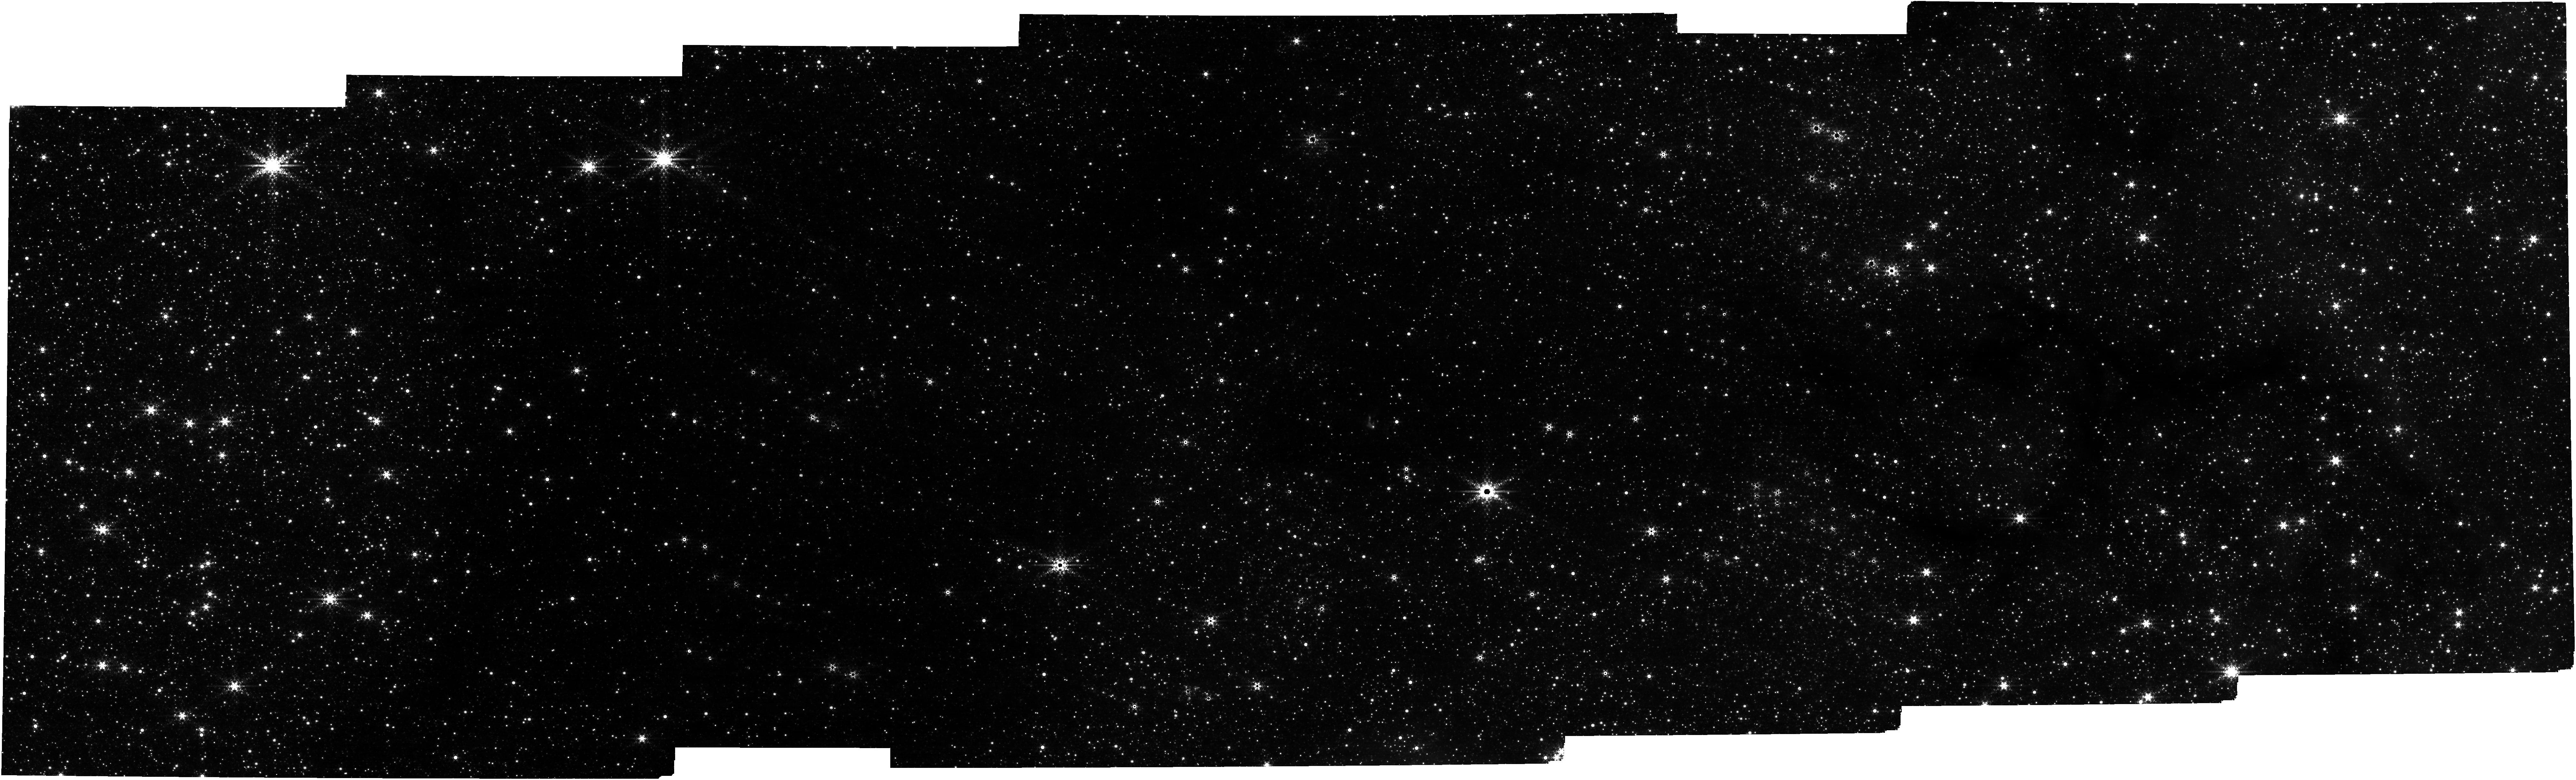
Target: BRICK-IKP2016-G0.253+0.015
Instrument: NIRCAM
Filter: F444W+F466N
Exposure: 11 min
Observation ID: jw02221-o002_t001_nircam_f444w-f466n

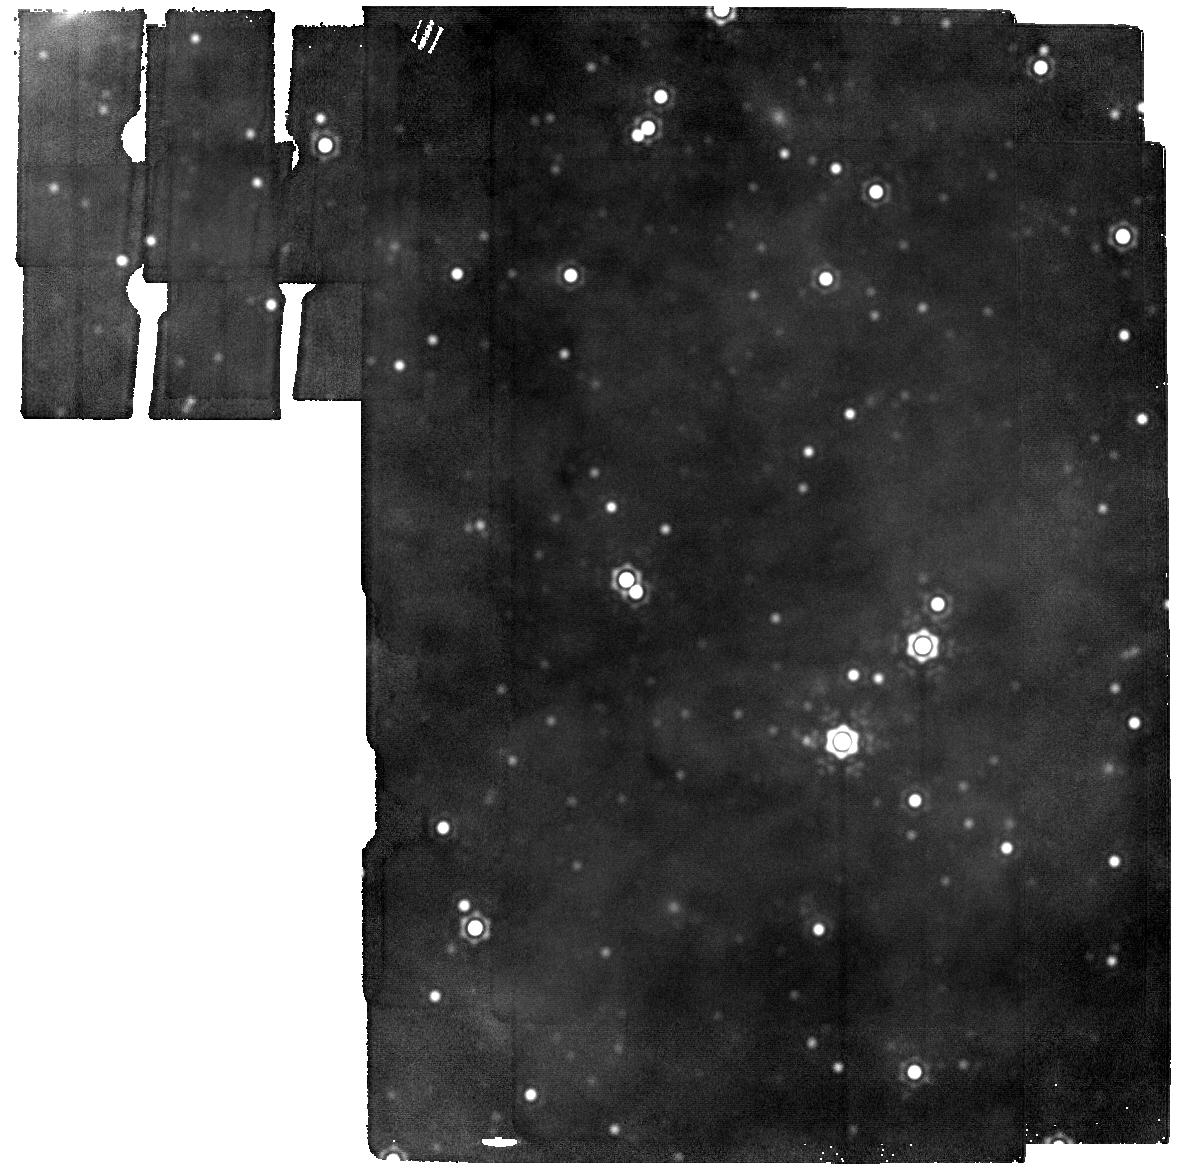
Target: CLOUD-C-MIRI-BACKGROUND
Instrument: MIRI
Filter: F2550W
Exposure: 2 min
Observation ID: jw02221-o003_t002_miri_f2550w

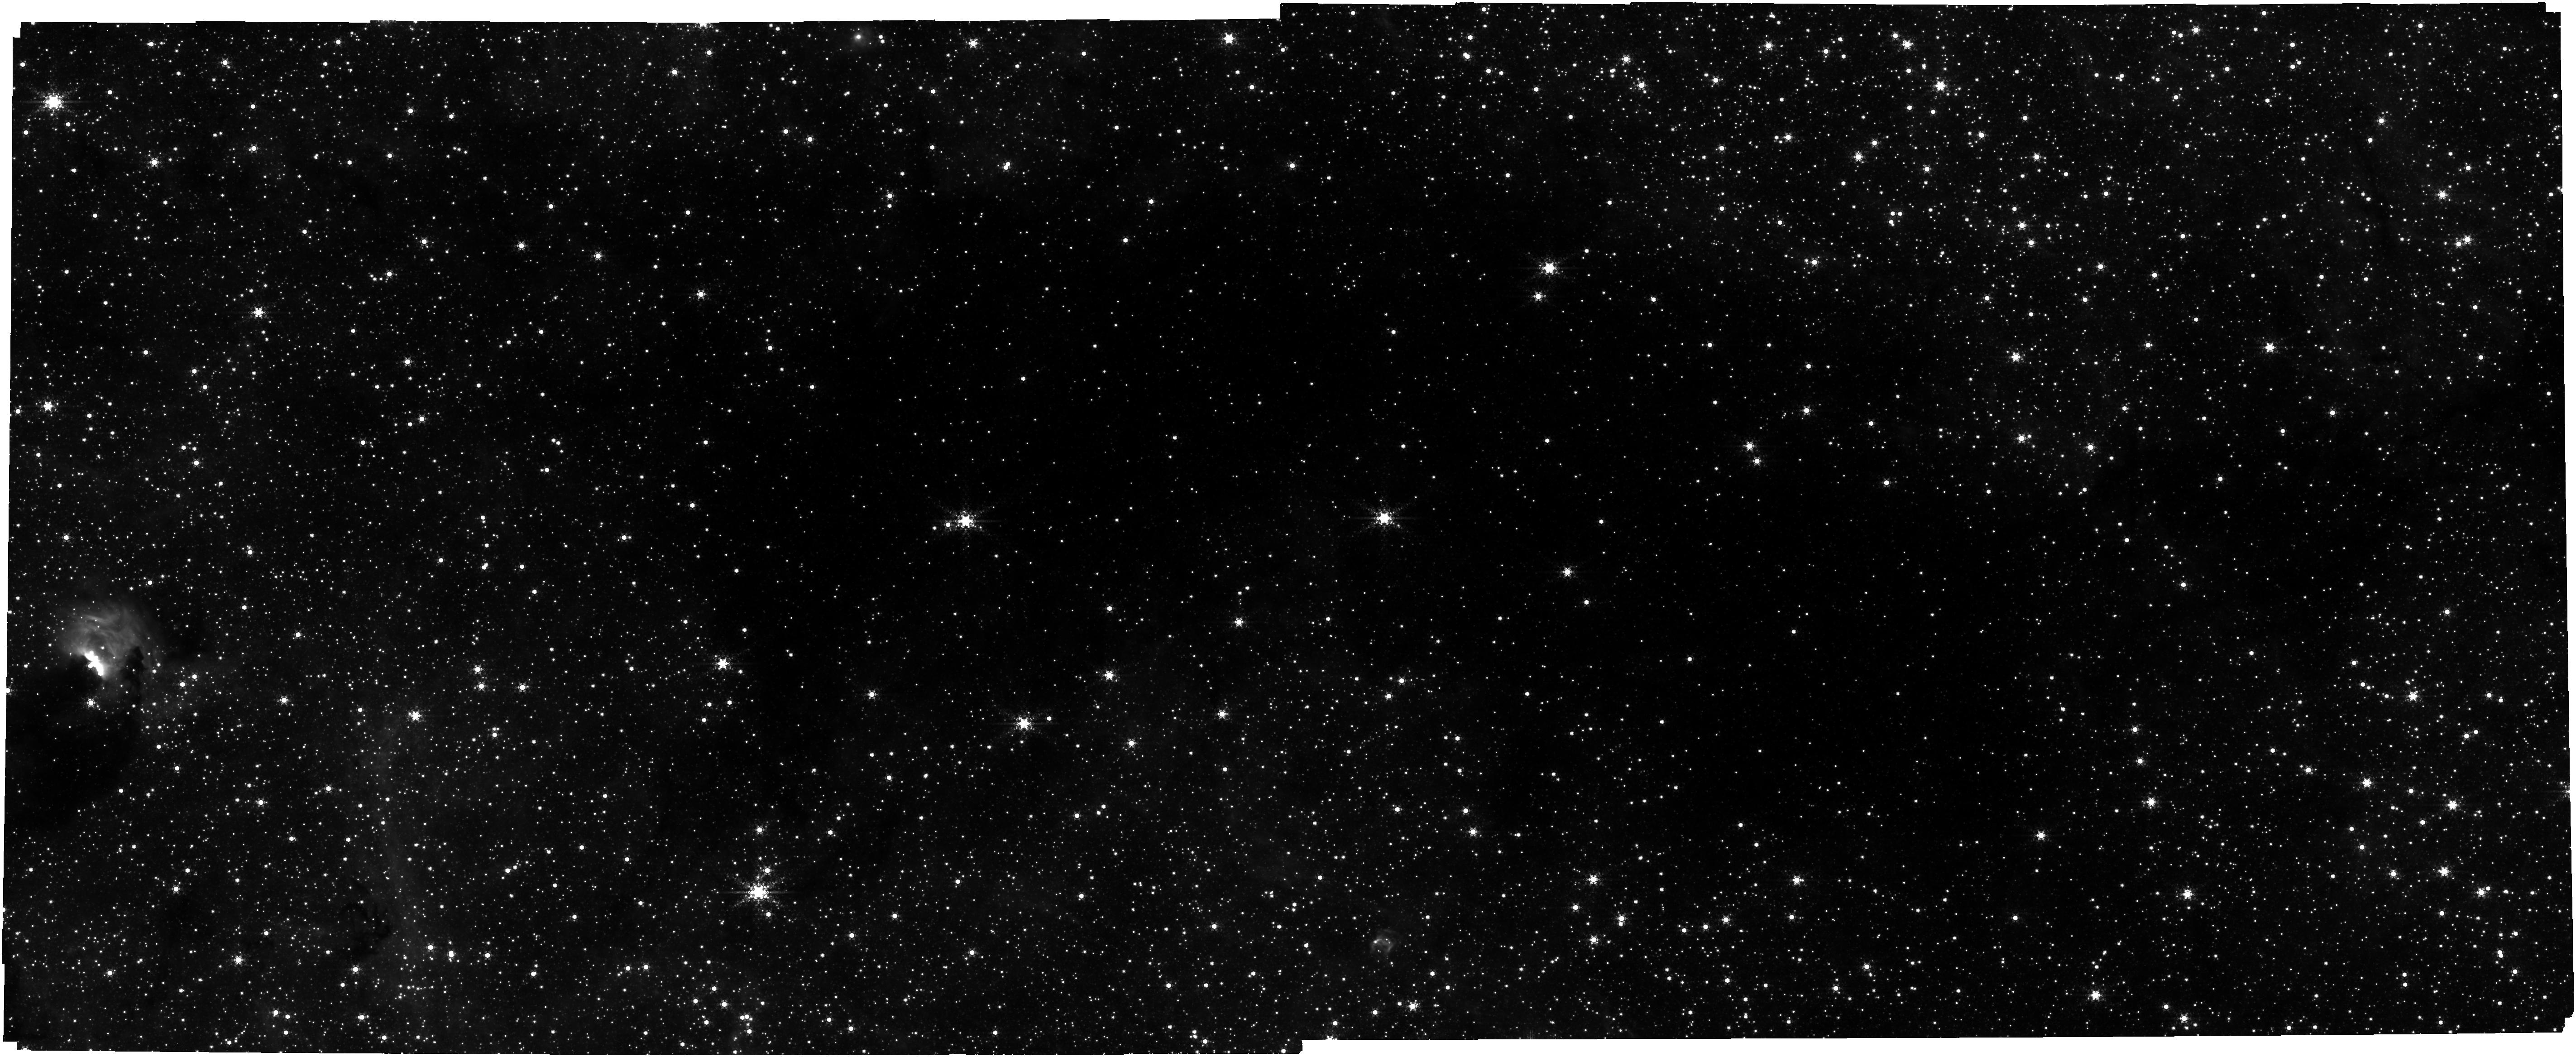
Target: BRICK-IKP2016-G0.253+0.015
Instrument: NIRCAM
Filter: F444W+F405N
Exposure: 17 min
Observation ID: jw02221-o001_t001_nircam_f405n-f444w

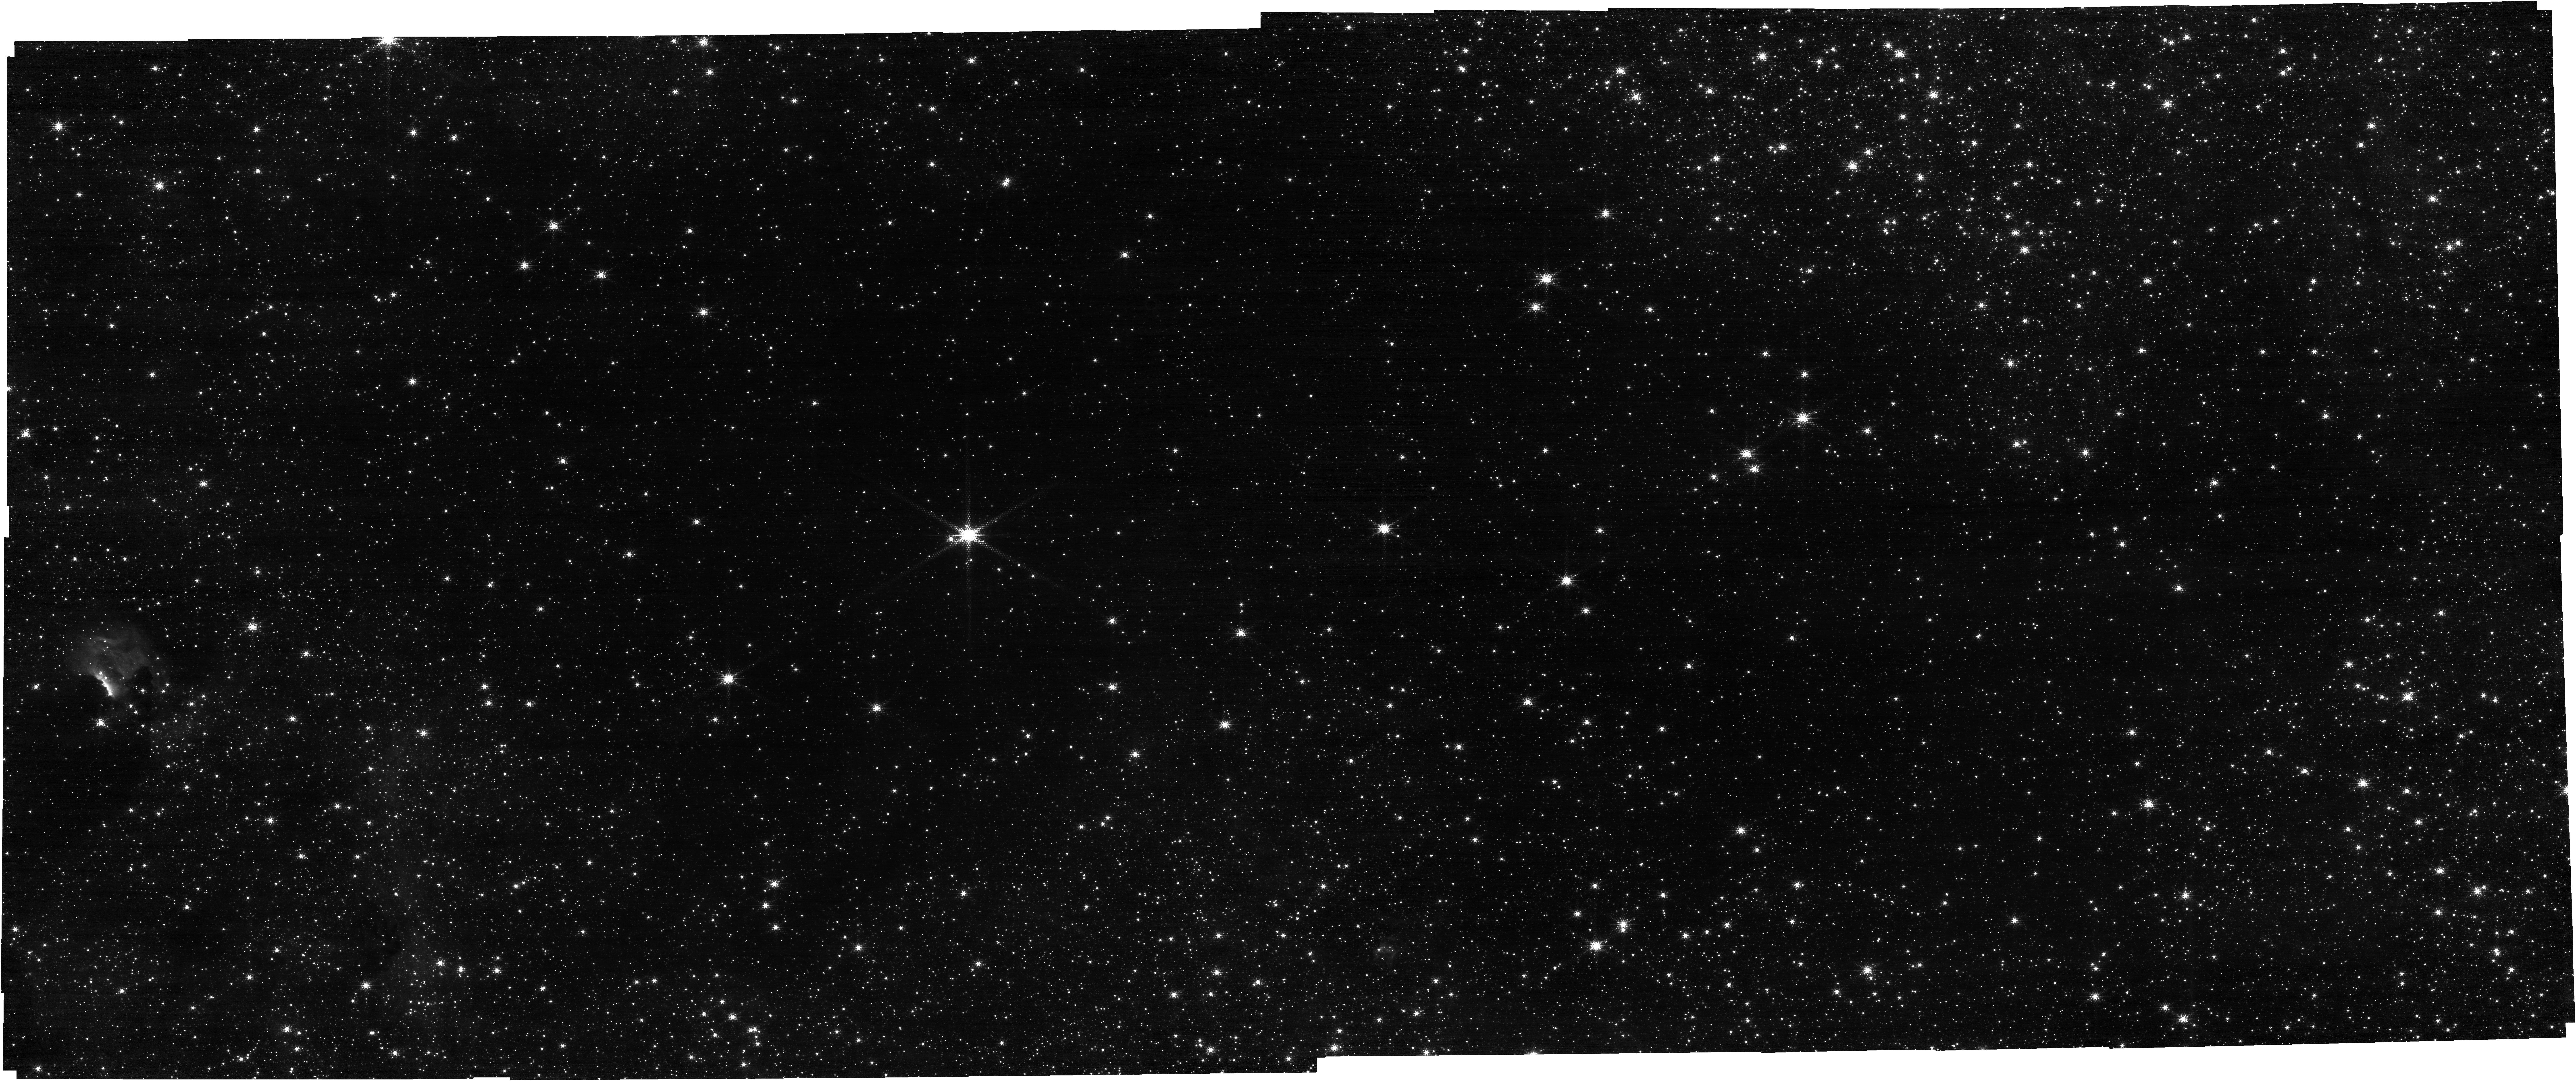
Target: BRICK-IKP2016-G0.253+0.015
Instrument: NIRCAM
Filter: F187N
Exposure: 17 min
Observation ID: jw02221-o001_t001_nircam_clear-f187n

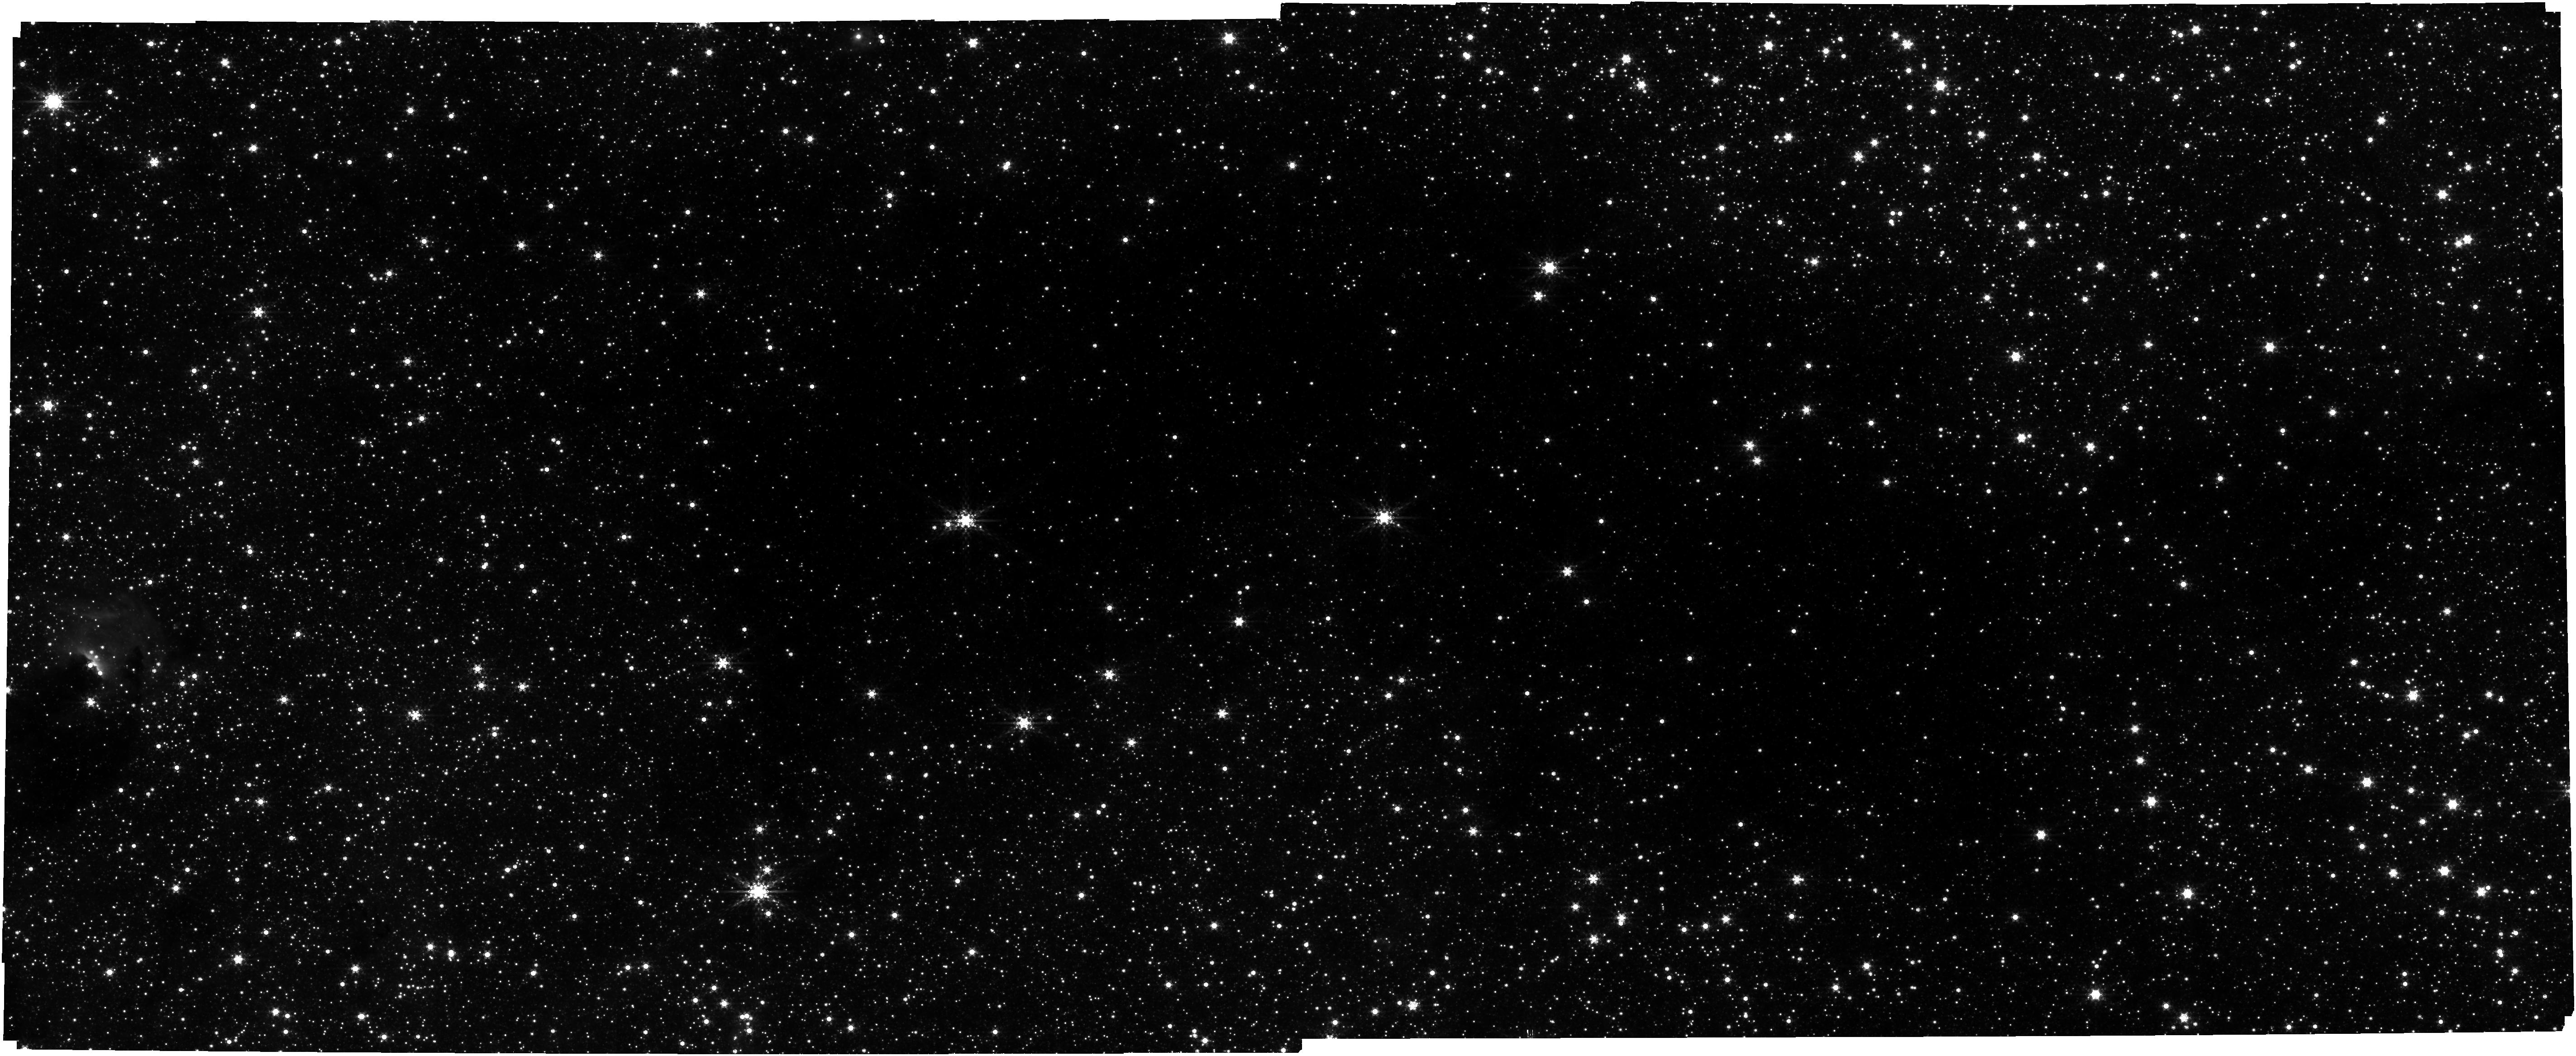
Target: BRICK-IKP2016-G0.253+0.015
Instrument: NIRCAM
Filter: F410M
Exposure: 17 min
Observation ID: jw02221-o001_t001_nircam_clear-f410m

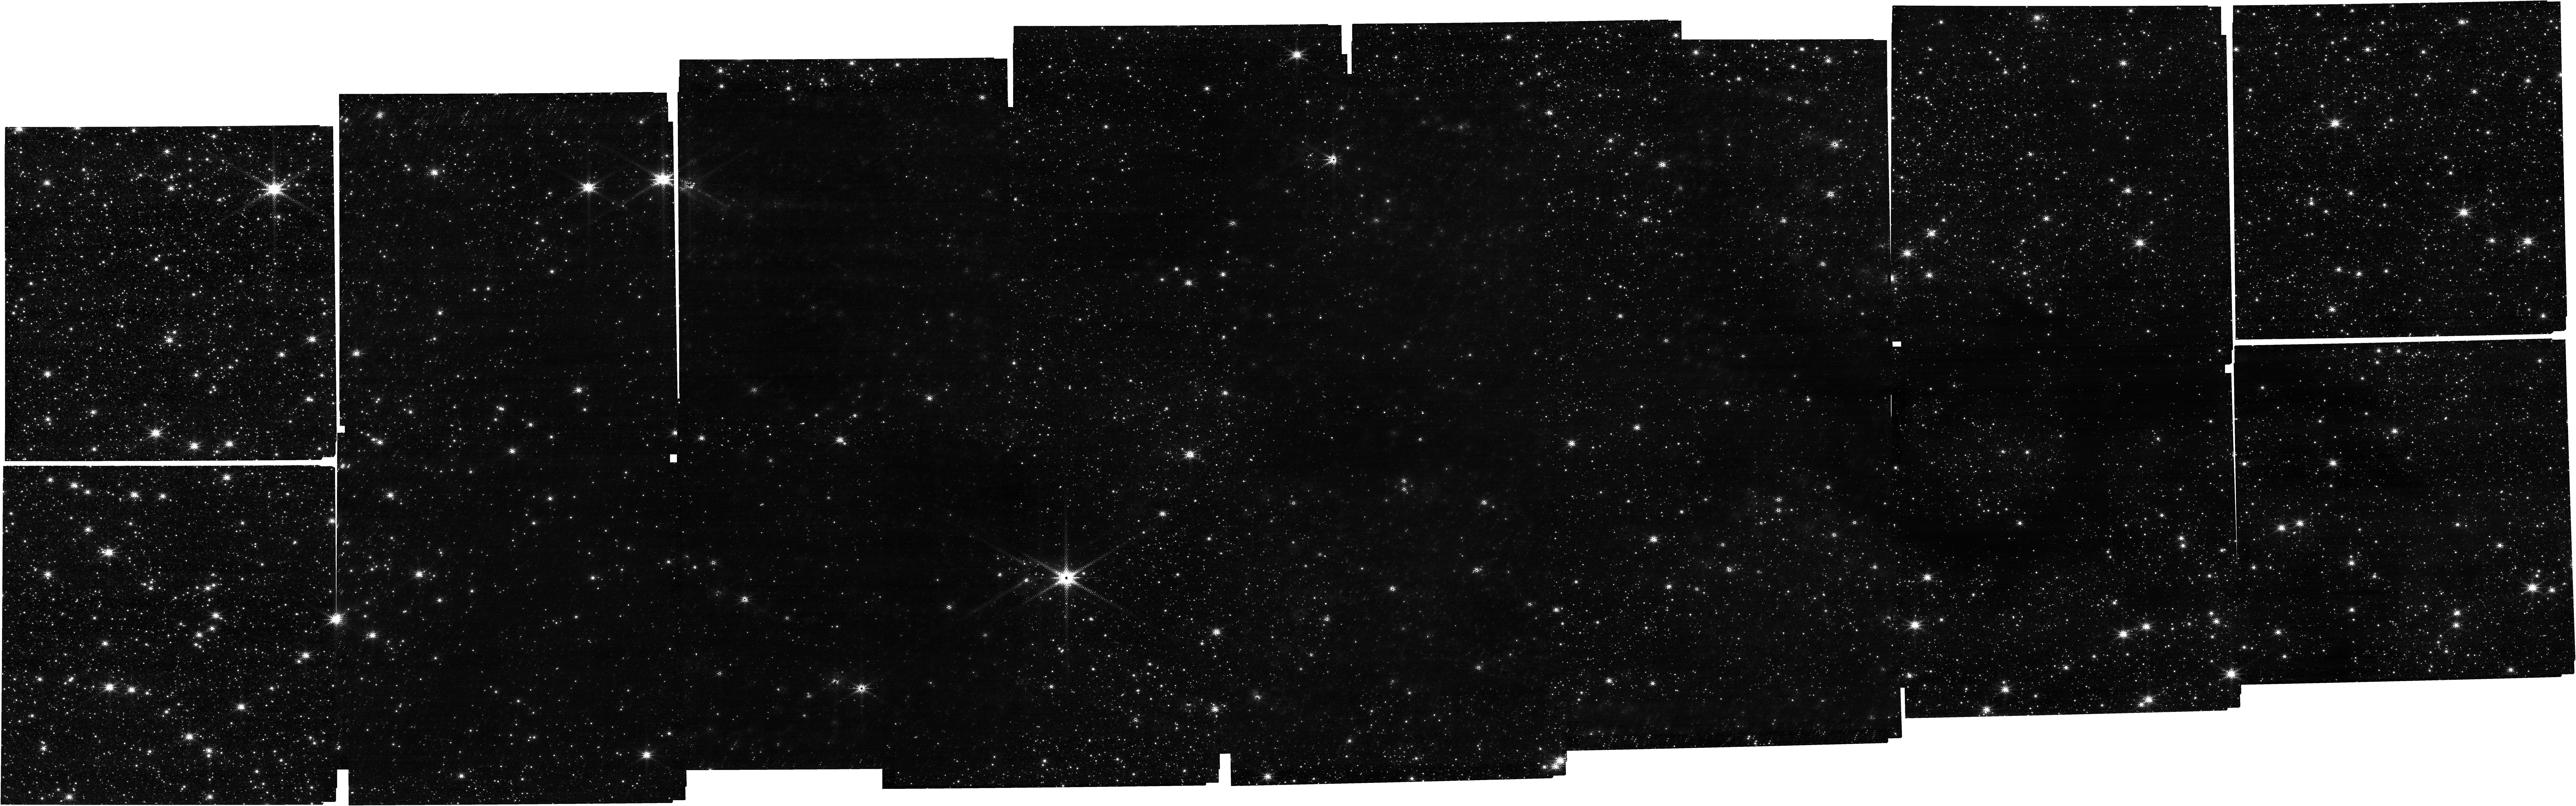
Target: BRICK-IKP2016-G0.253+0.015
Instrument: NIRCAM
Filter: F212N
Exposure: 11 min
Observation ID: jw02221-o002_t001_nircam_clear-f212n

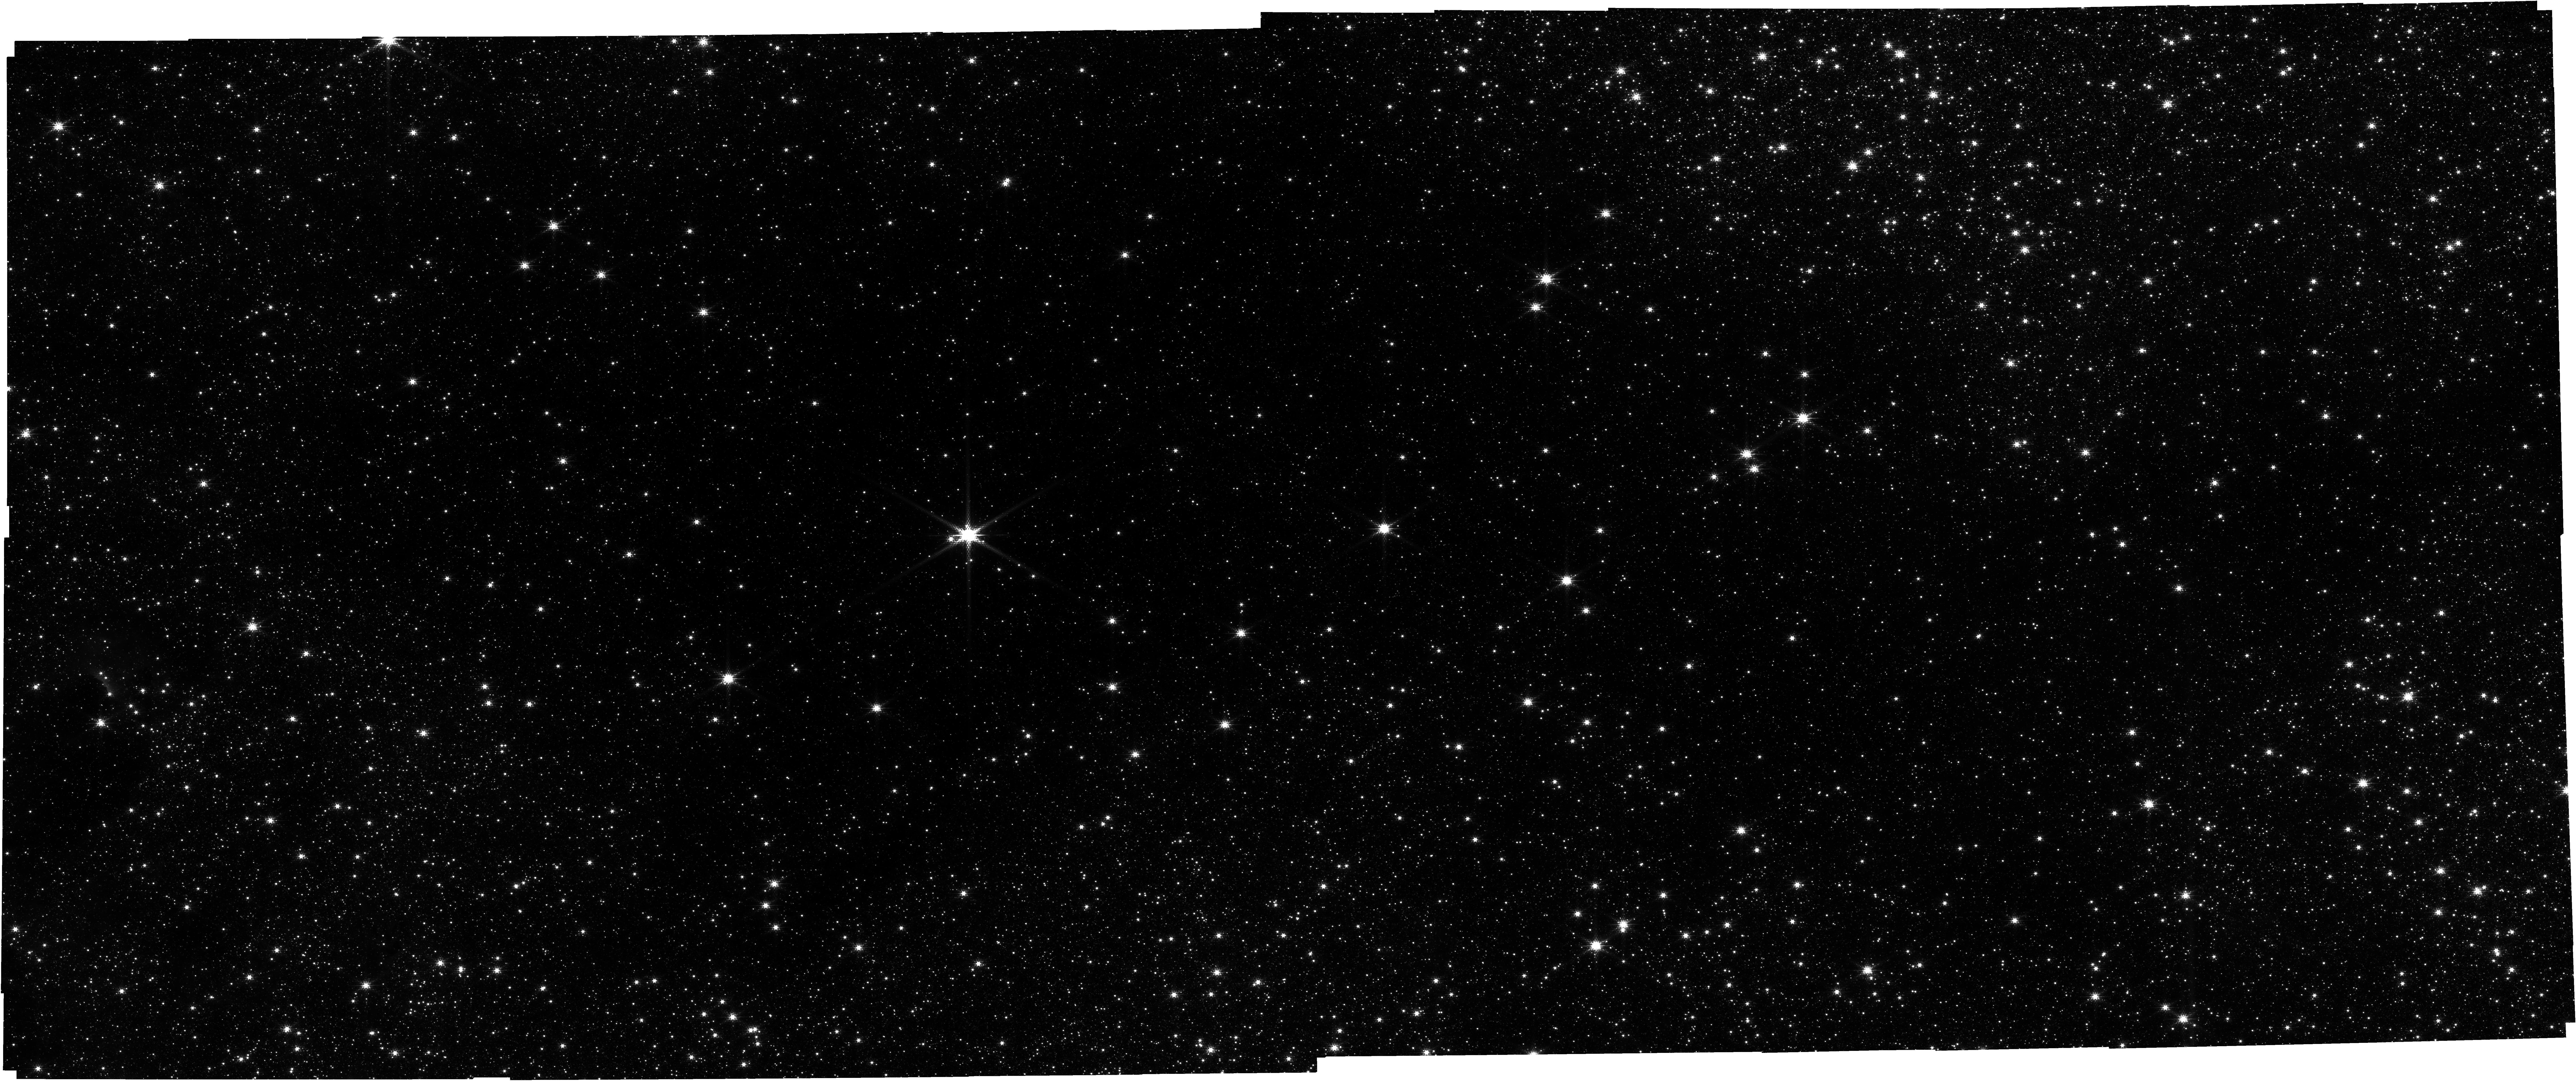
Target: BRICK-IKP2016-G0.253+0.015
Instrument: NIRCAM
Filter: F182M
Exposure: 17 min
Observation ID: jw02221-o001_t001_nircam_clear-f182m

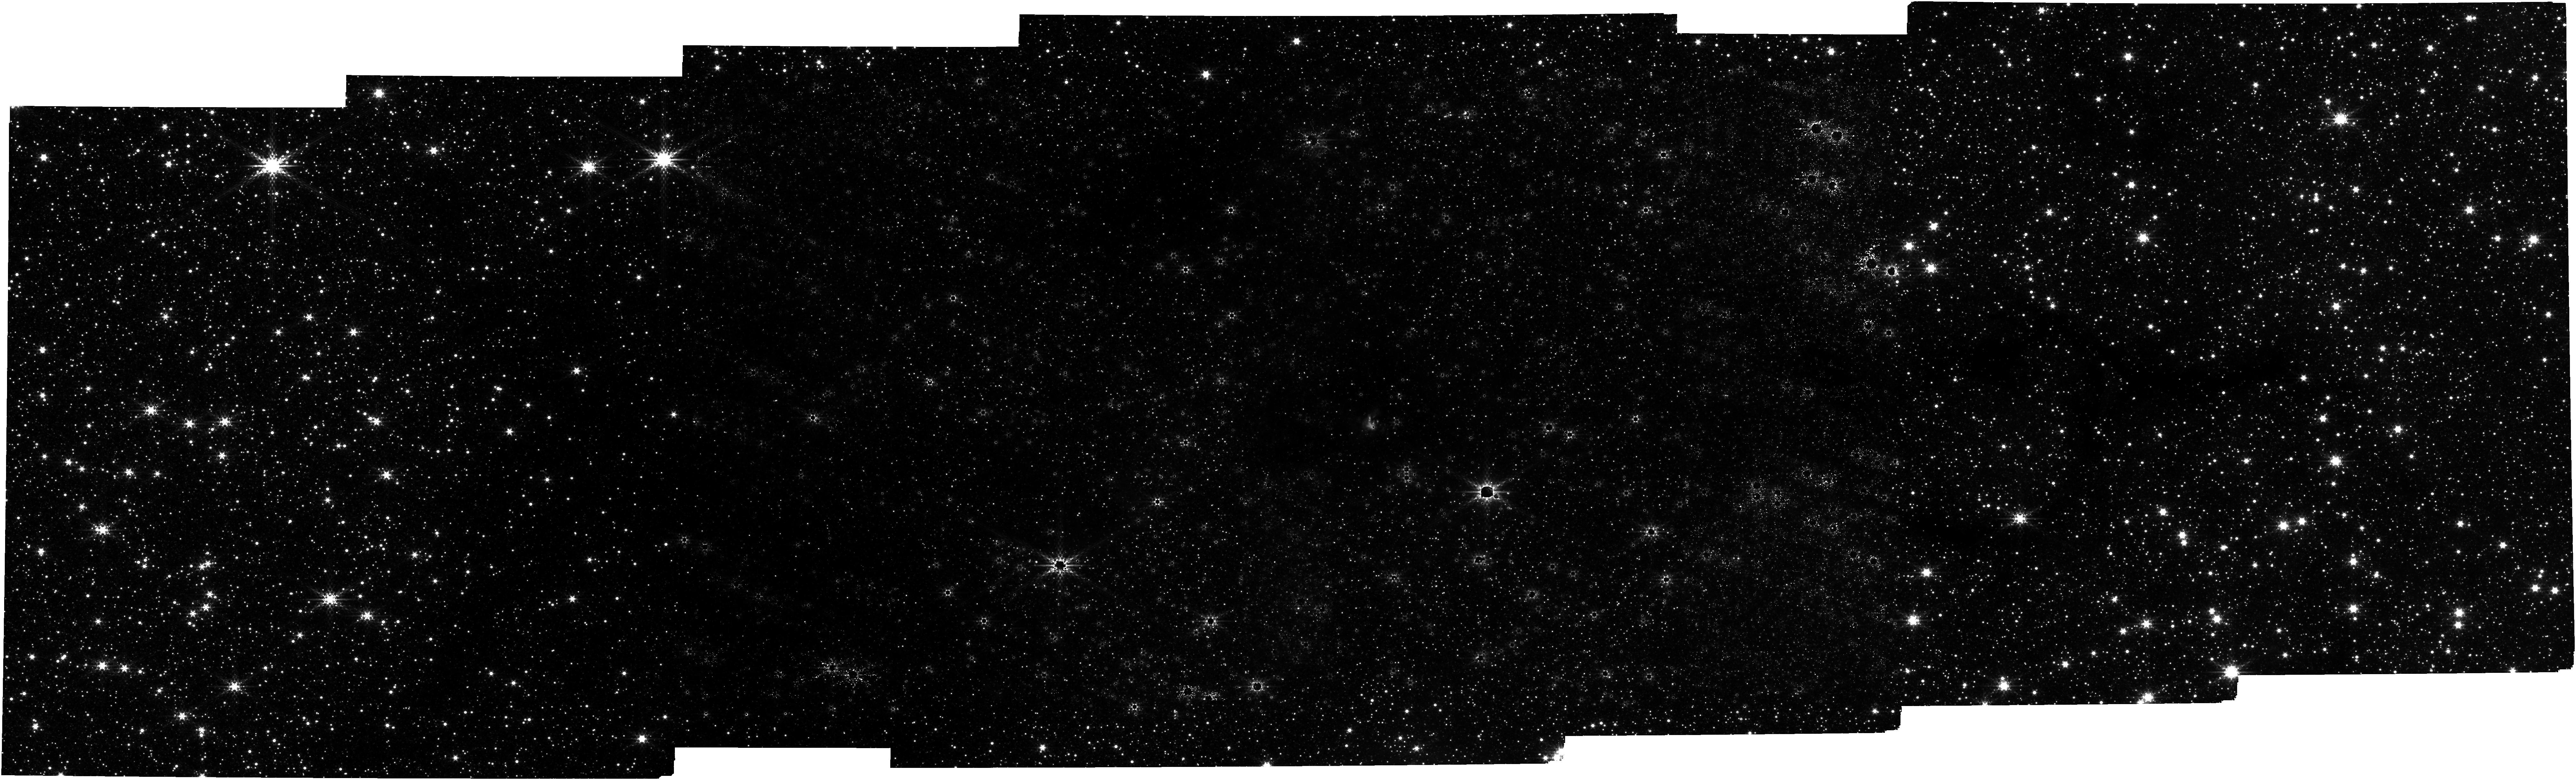
Target: BRICK-IKP2016-G0.253+0.015
Instrument: NIRCAM
Filter: F410M
Exposure: 11 min
Observation ID: jw02221-o002_t001_nircam_clear-f410m

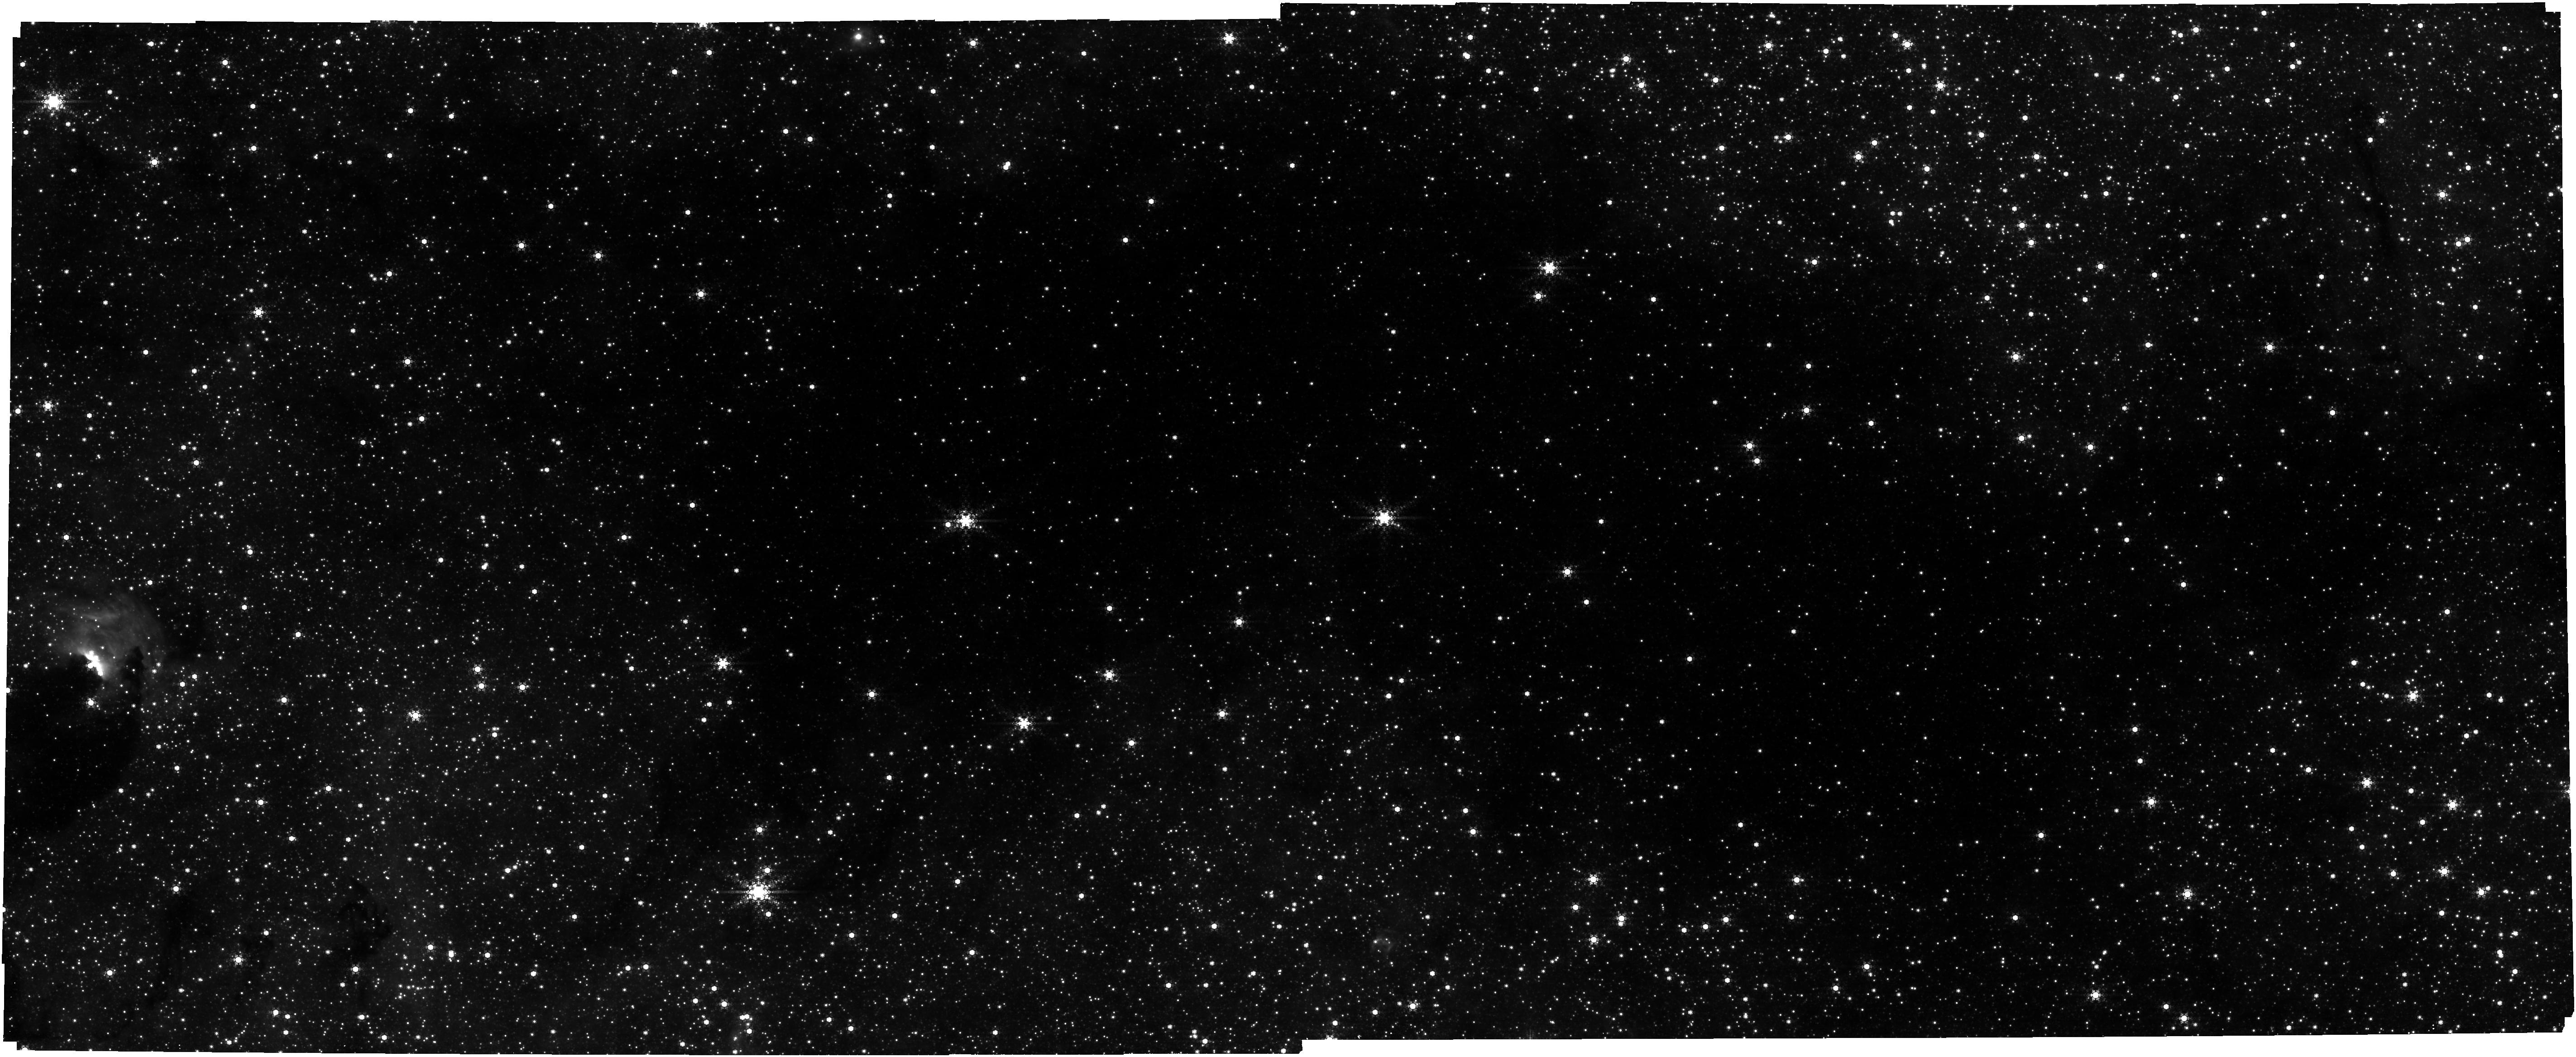
Target: BRICK-IKP2016-G0.253+0.015
Instrument: NIRCAM
Filter: F444W+F466N
Exposure: 17 min
Observation ID: jw02221-o001_t001_nircam_f444w-f466n

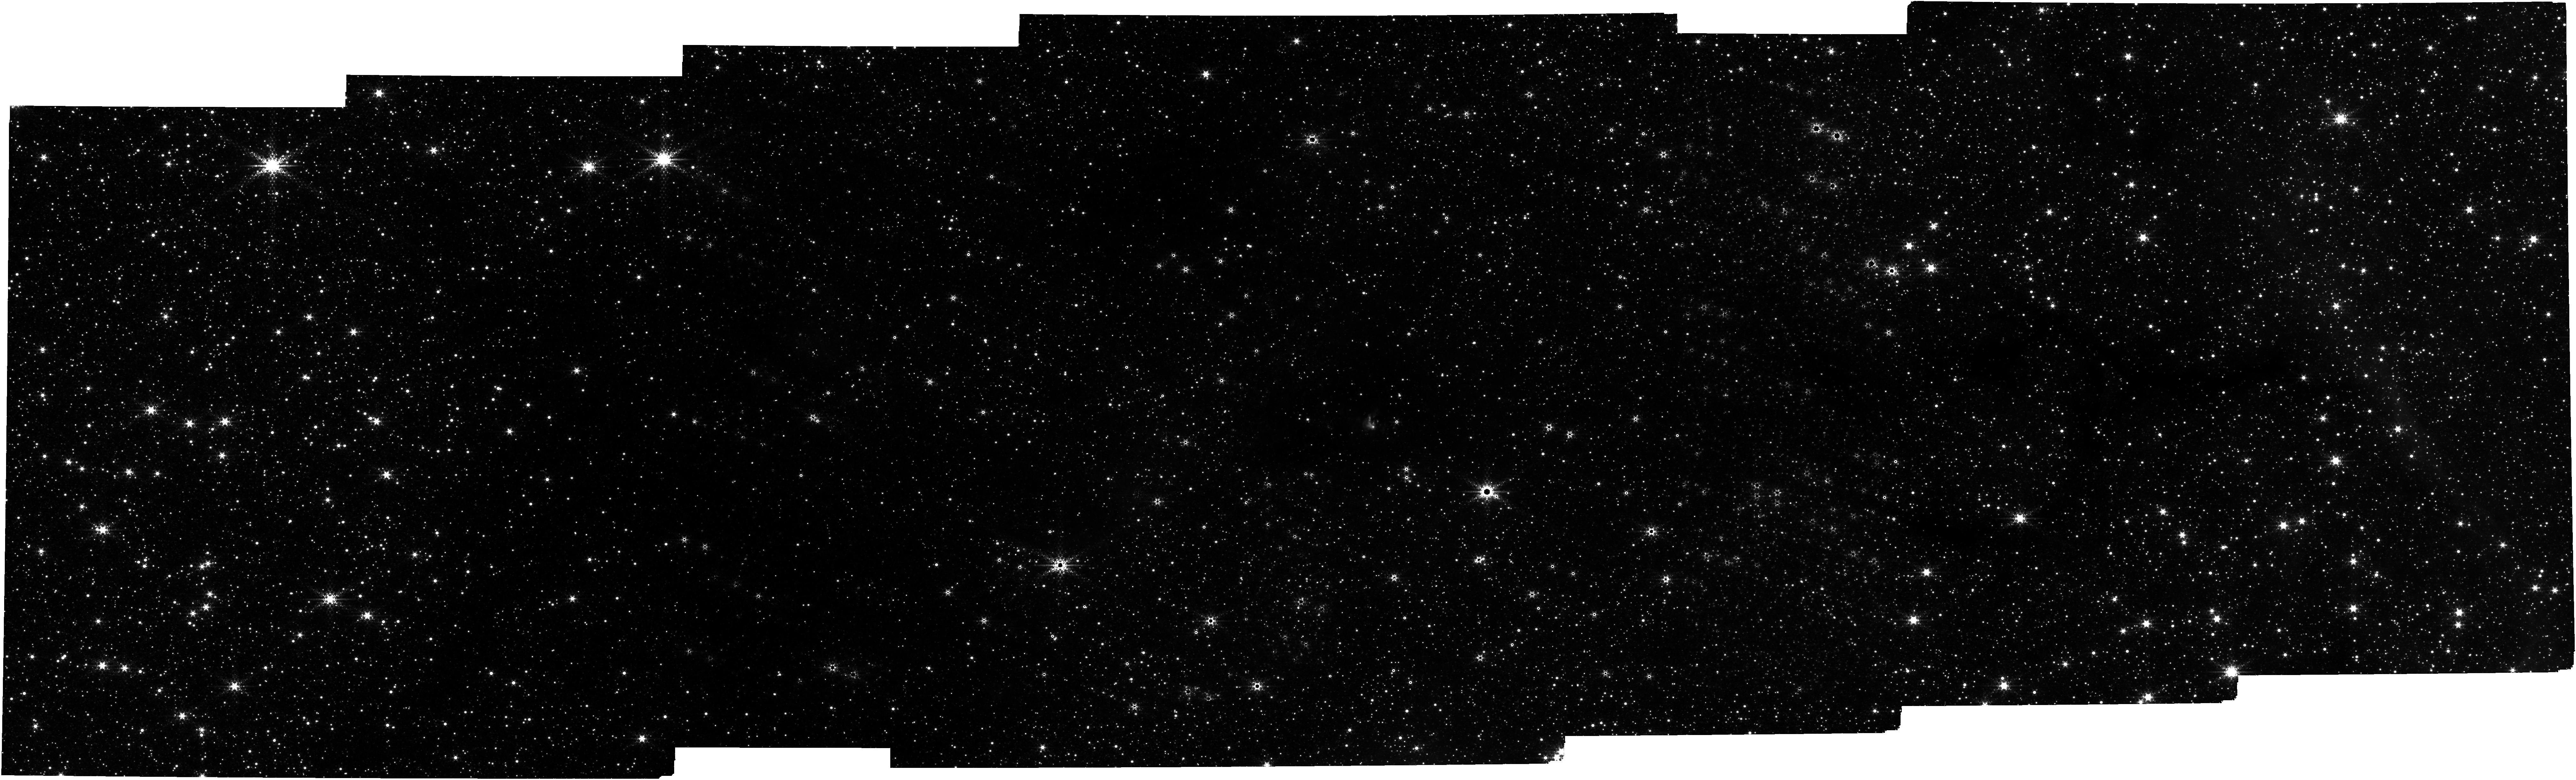
Target: BRICK-IKP2016-G0.253+0.015
Instrument: NIRCAM
Filter: F444W+F405N
Exposure: 11 min
Observation ID: jw02221-o002_t001_nircam_f405n-f444w

Star Formation along the Galactic Dust Ridge: The Brick and Cloud C (PI: Ginsburg, Adam G)

The Milky Way's Central Molecular Zone (CMZ) is a local analogue to the star-forming environments at the peak of cosmic star formation (z ~ 2). Under these conditions, CMZ clouds are forming stars at a rate lower than expected given their large reservoirs of dense gas. Two clouds in particular, The Brick and Cloud C, are prime examples of this, with no evidence of widespread star formation despite their extreme masses and densities. We propose to use JWST to pierce through these dark clouds to obtain a census of the embedded YSO population and to uncover recent and ongoing low-mass star formation. Because of the relative locations of The Brick and Cloud C, MIRI will be pointed at Cloud C while NIRCam is pointed at The Brick and vice-versa. Therefore, we propose coordinated parallel observations where MIRI will search for the most deeply embedded YSOs based on their 25 micron dust emission while NIRCam will search for direct accretion signatures using the hydrogen recombination lines, H2, and CO filters. The PaAlpha and BrAlpha filters will identify the ionized flows of accreting sources, while the H2 filter shows outflow shock knots, and the CO band will exhibit either ice absorption from the cold envelope or disk emission from hot inner disks. We will use our sample of YSOs to map out the recent star formation history of these clouds and test competing theories for cloud evolution and star formation stochasticity in the CMZ.